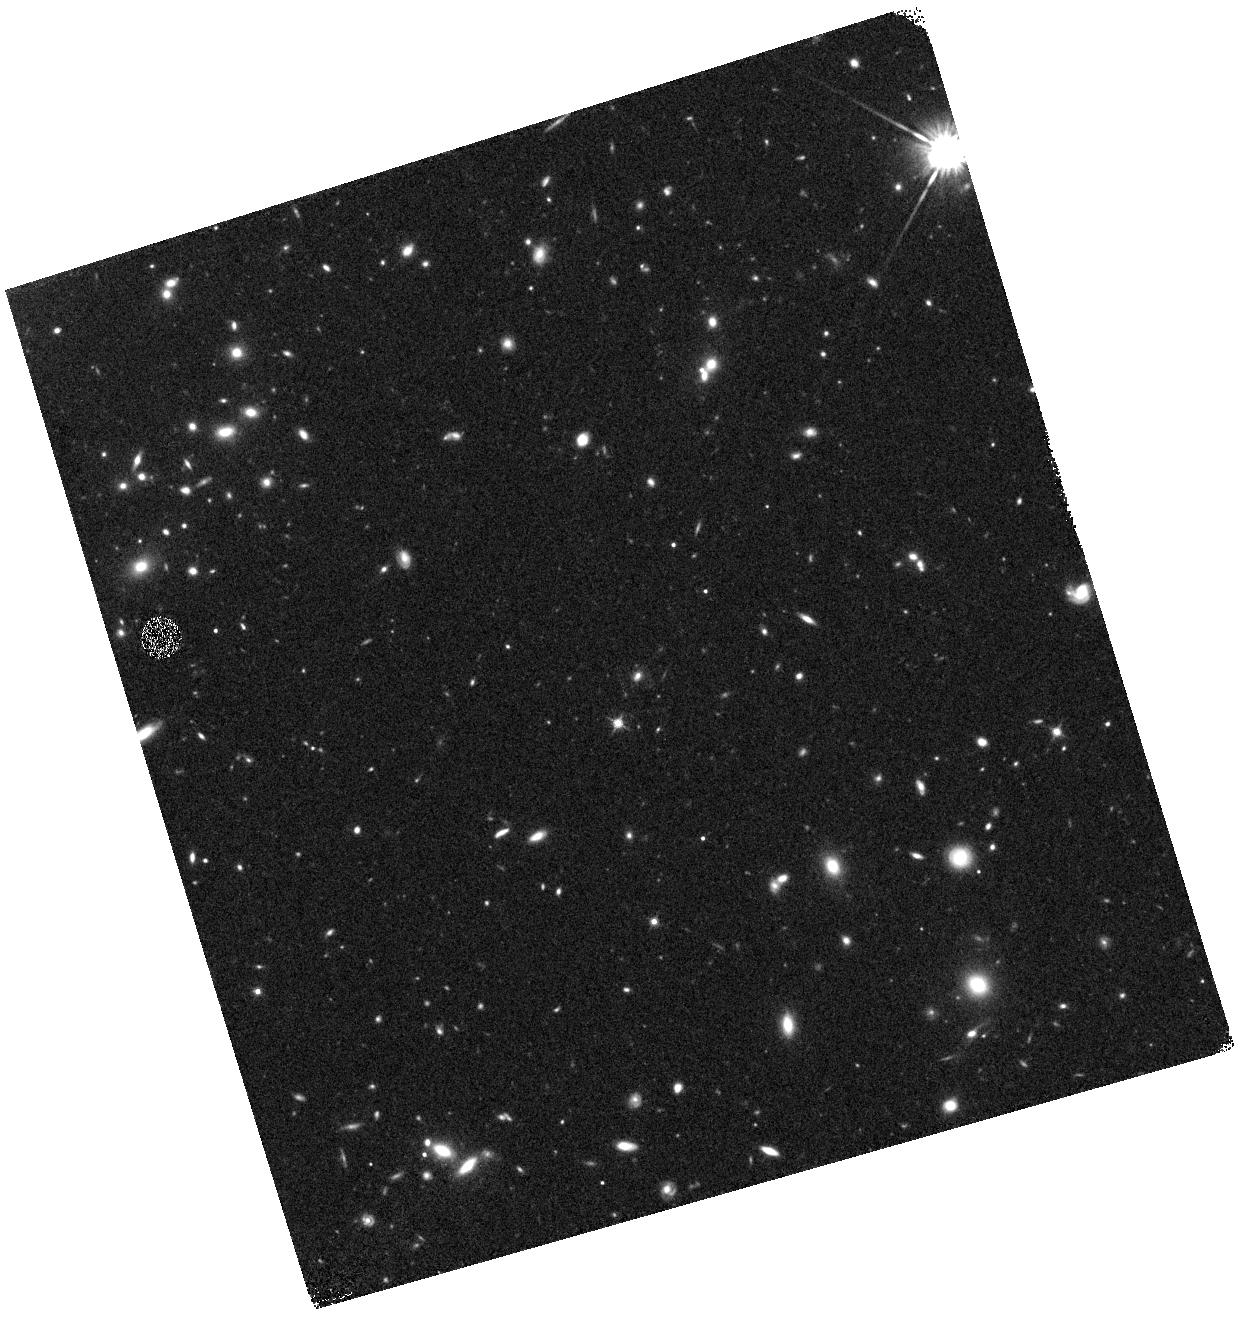
Target: GOODSN-ORI090-VAC
Instrument: WFC3/IR
Filter: F125W
Exposure: 19 min
Observation ID: hst_12445_ac_wfc3_ir_f125w_ibtmac

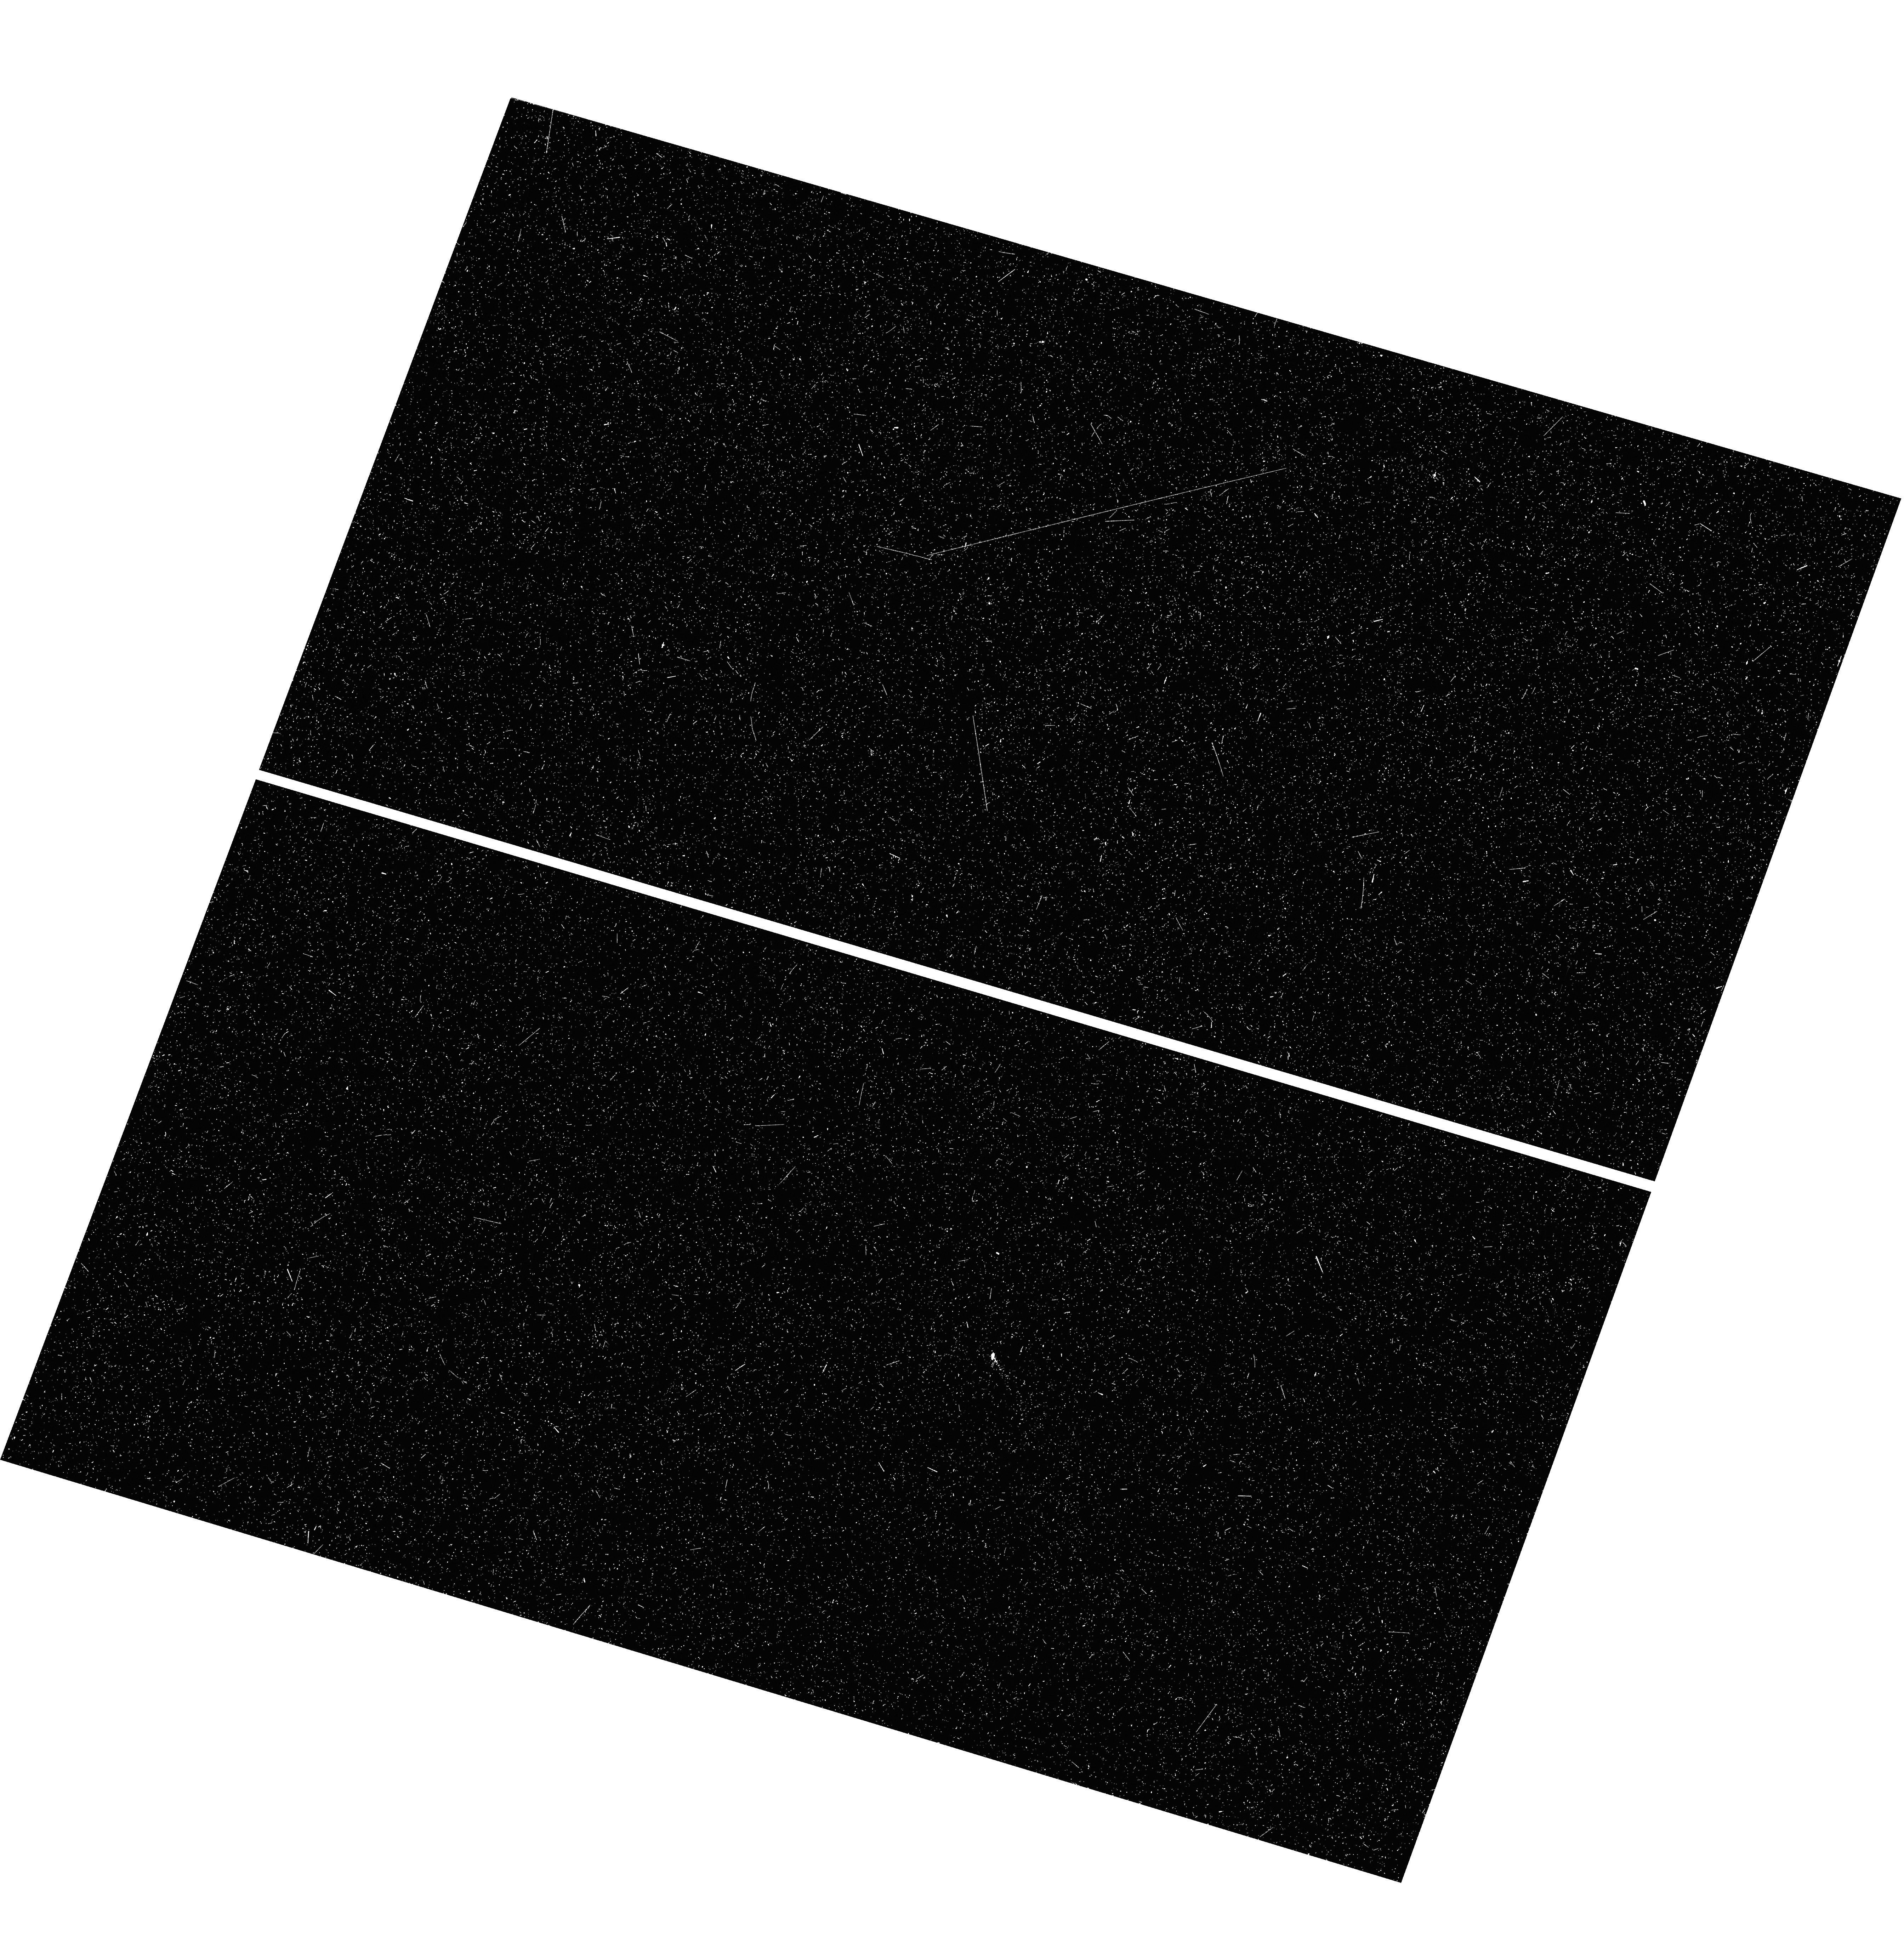
Target: GOODSN-ORI119-V9H
Instrument: WFC3/UVIS
Filter: F275W
Exposure: 25 min
Observation ID: hst_12445_9h_wfc3_uvis_f275w_ibtm9h

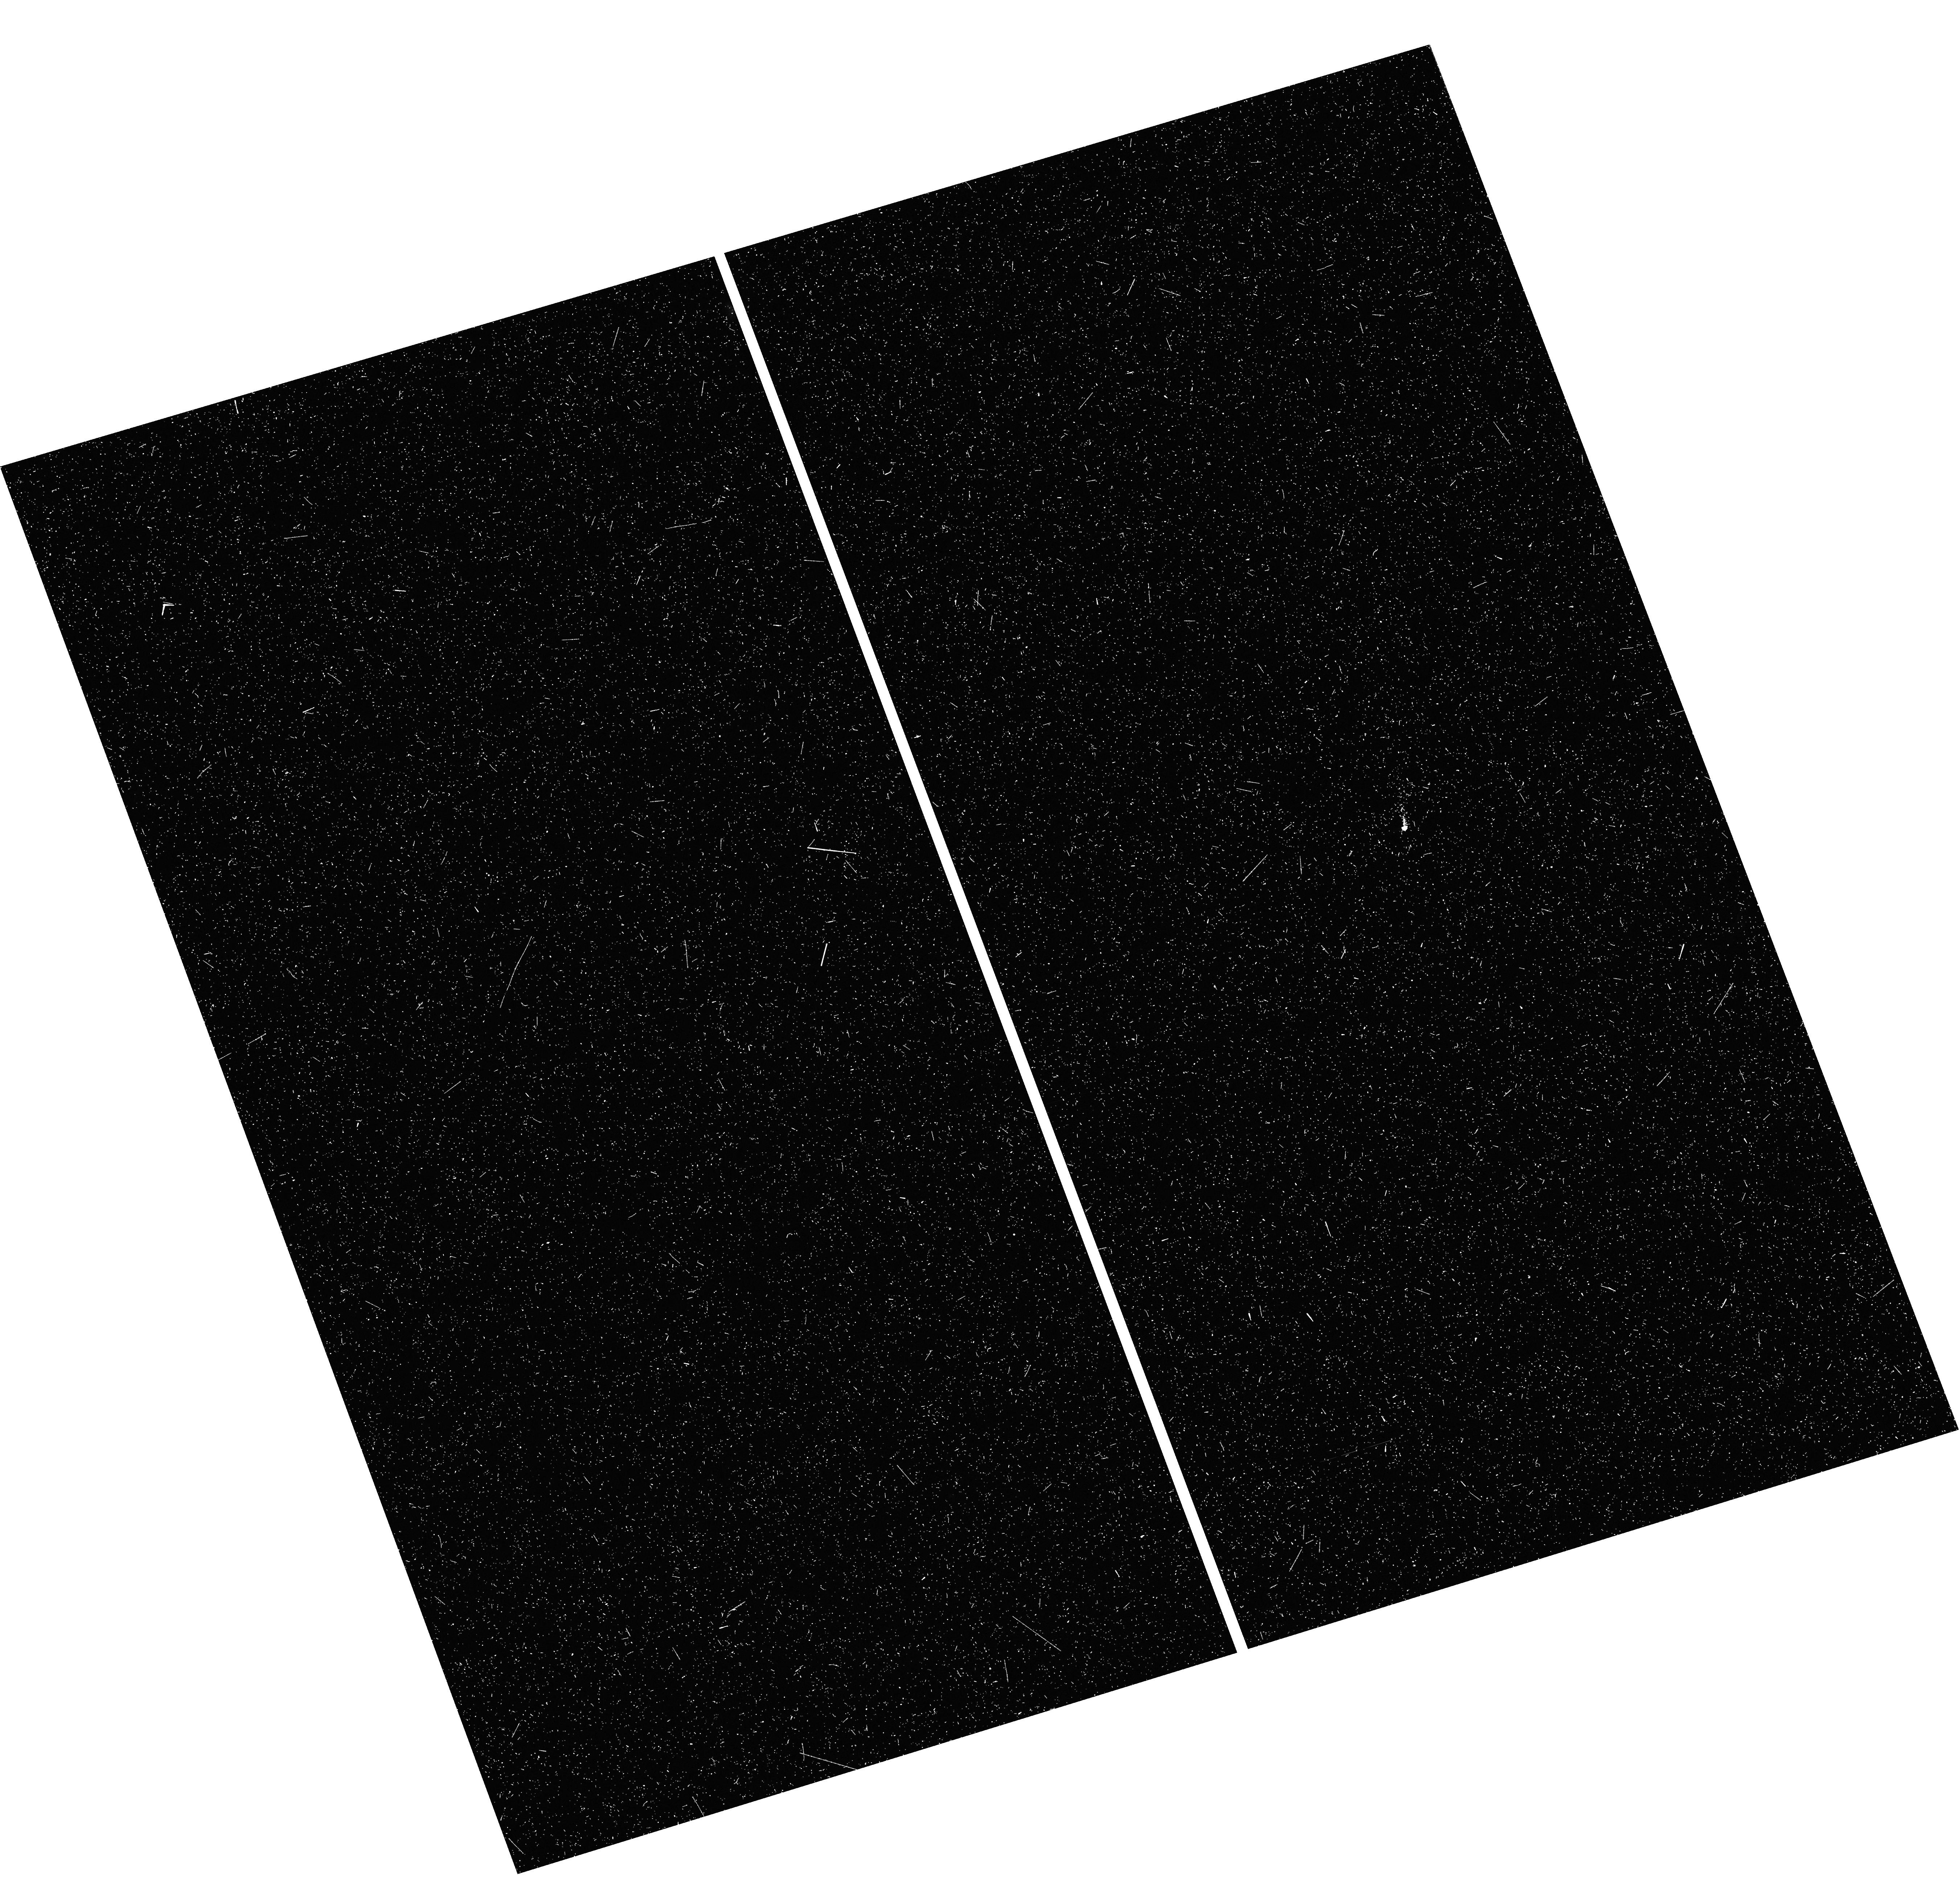
Target: GOODSN-ORI090-VAO
Instrument: WFC3/UVIS
Filter: F275W
Exposure: 25 min
Observation ID: hst_12445_ao_wfc3_uvis_f275w_ibtmao

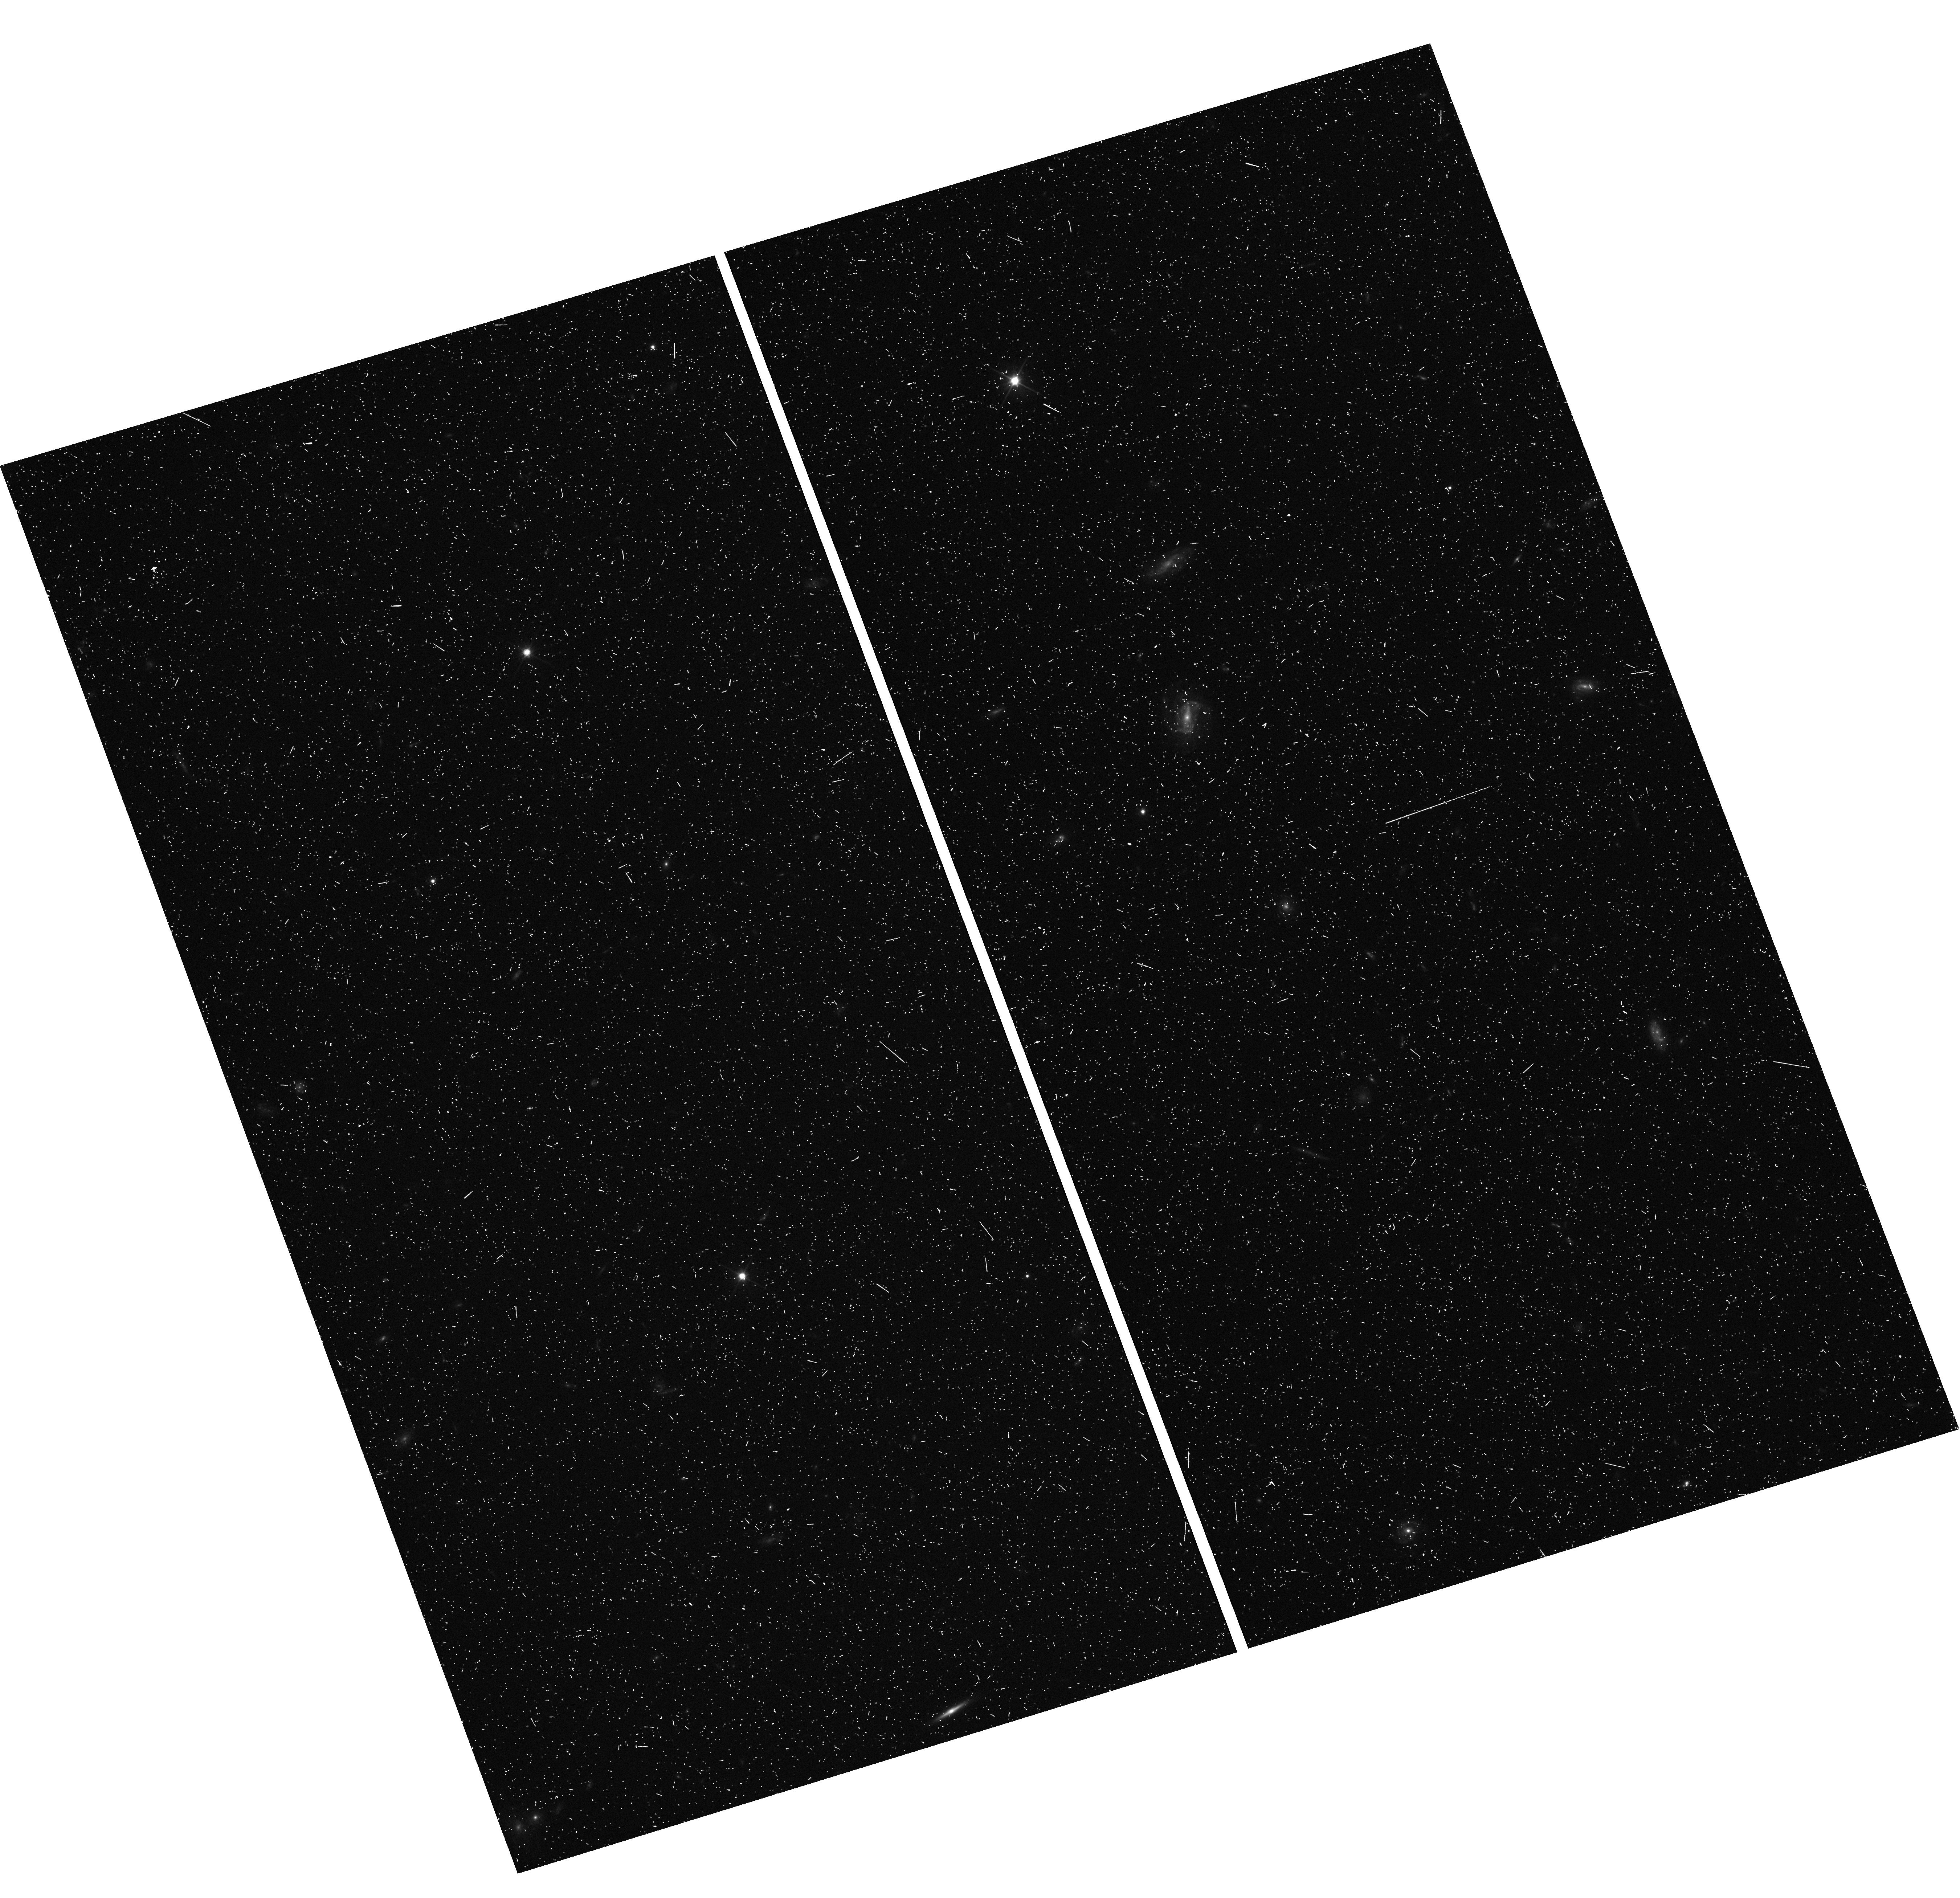
Target: GOODSN-ORI090-VAL
Instrument: WFC3/UVIS
Filter: F350LP
Exposure: 7 min
Observation ID: hst_12445_al_wfc3_uvis_f350lp_ibtmal

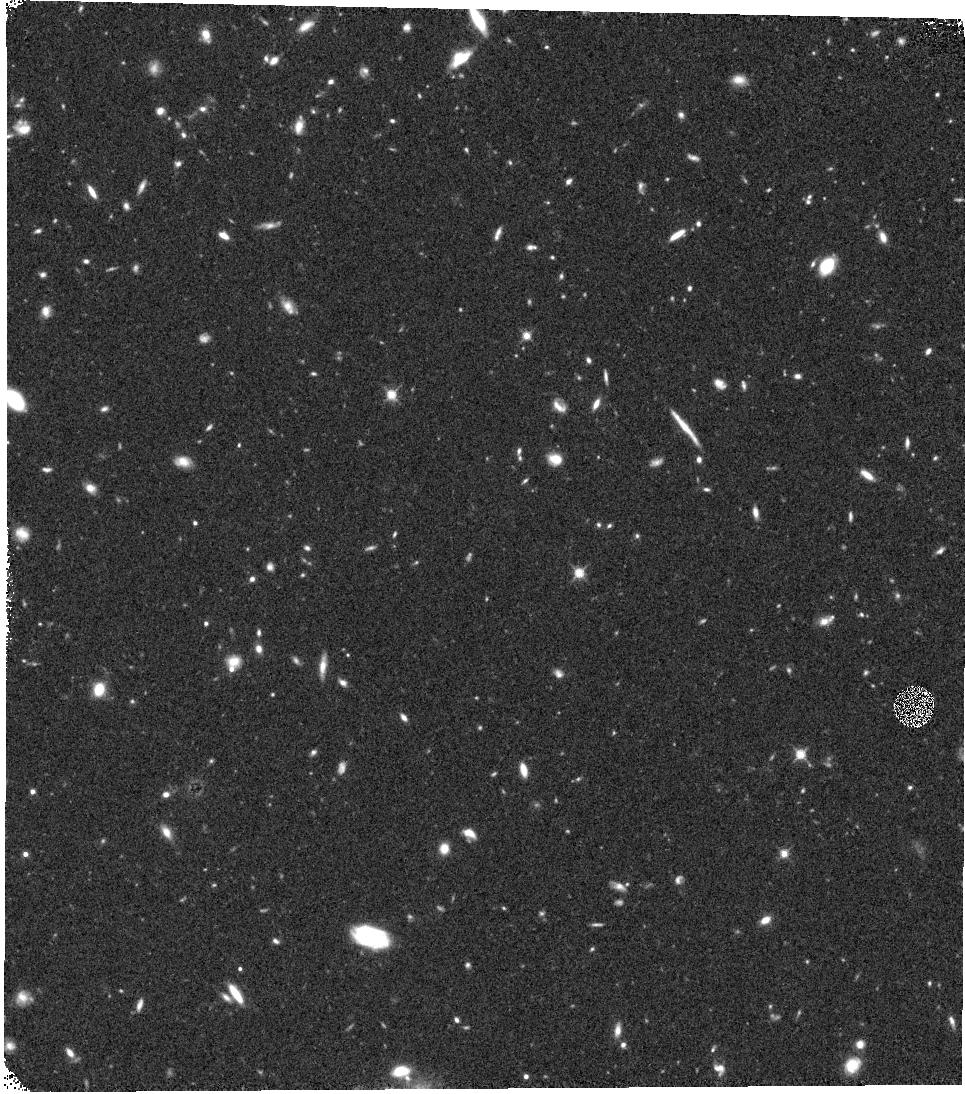
Target: GOODSN-ORI090-V7D
Instrument: WFC3/IR
Filter: F125W
Exposure: 19 min
Observation ID: hst_12445_7d_wfc3_ir_f125w_ibtm7d

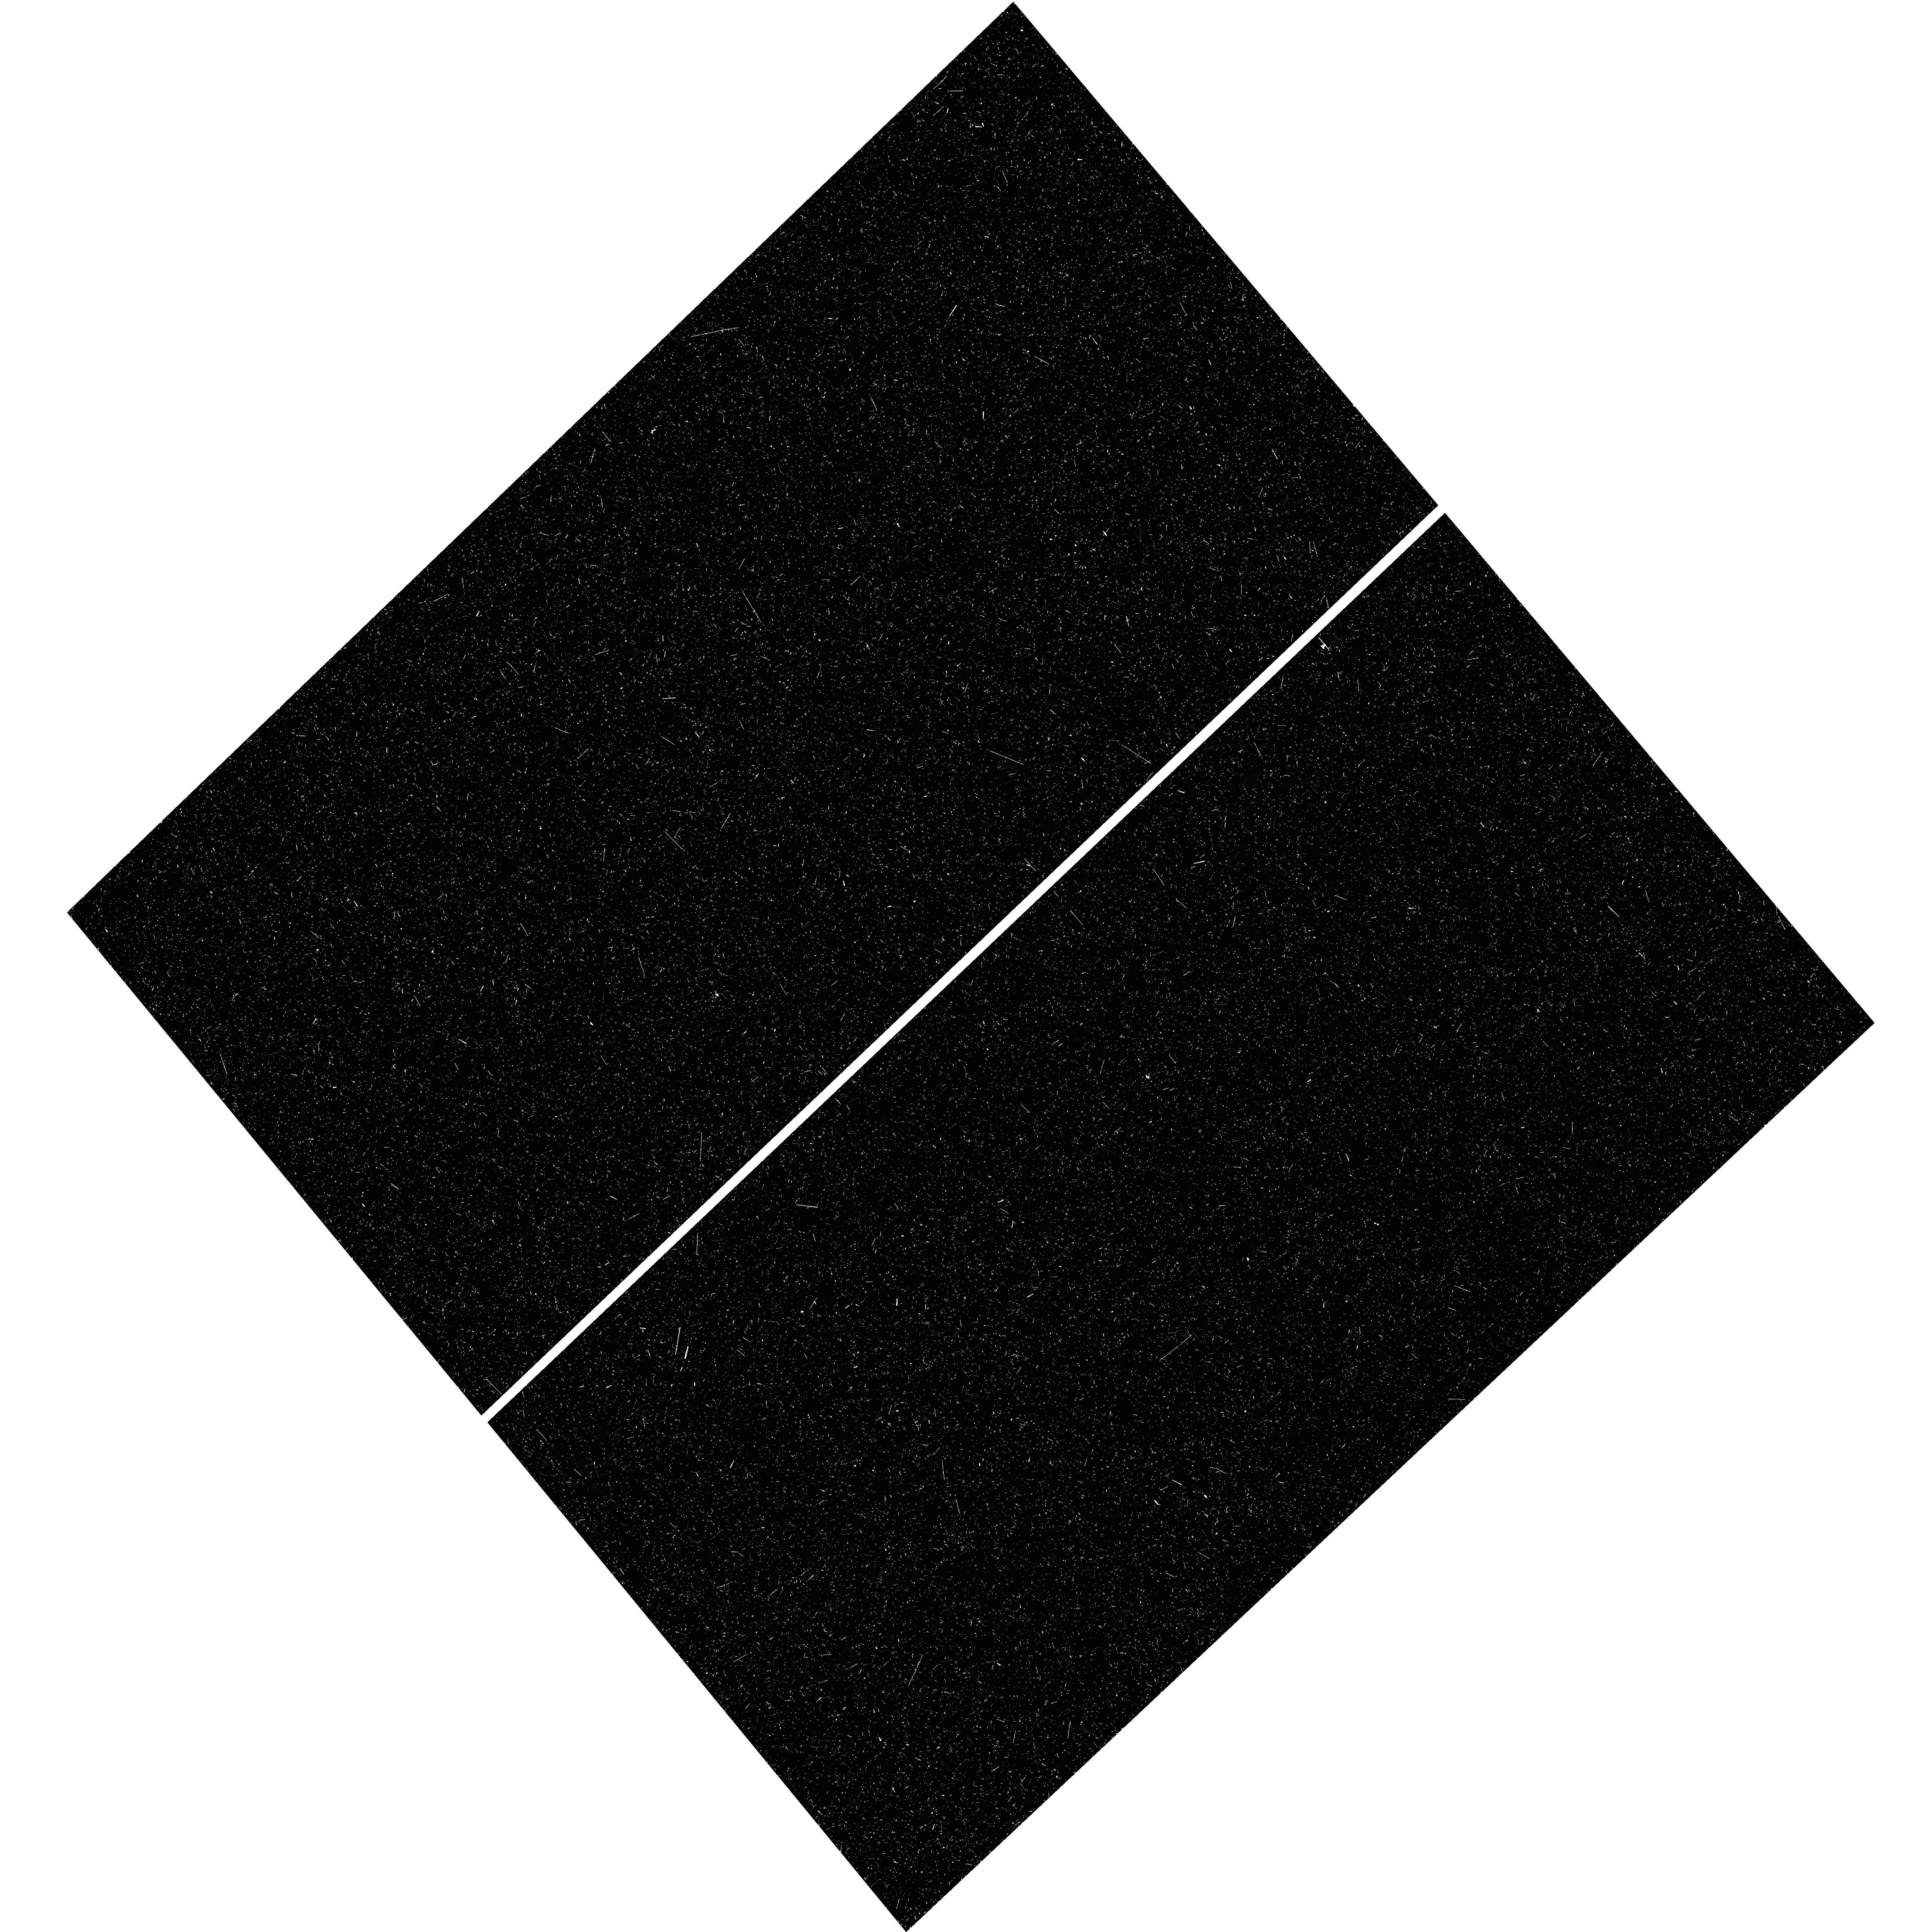
Target: GOODSN-ORI175-V8F
Instrument: WFC3/UVIS
Filter: F275W
Exposure: 25 min
Observation ID: hst_12445_8f_wfc3_uvis_f275w_ibtm8f

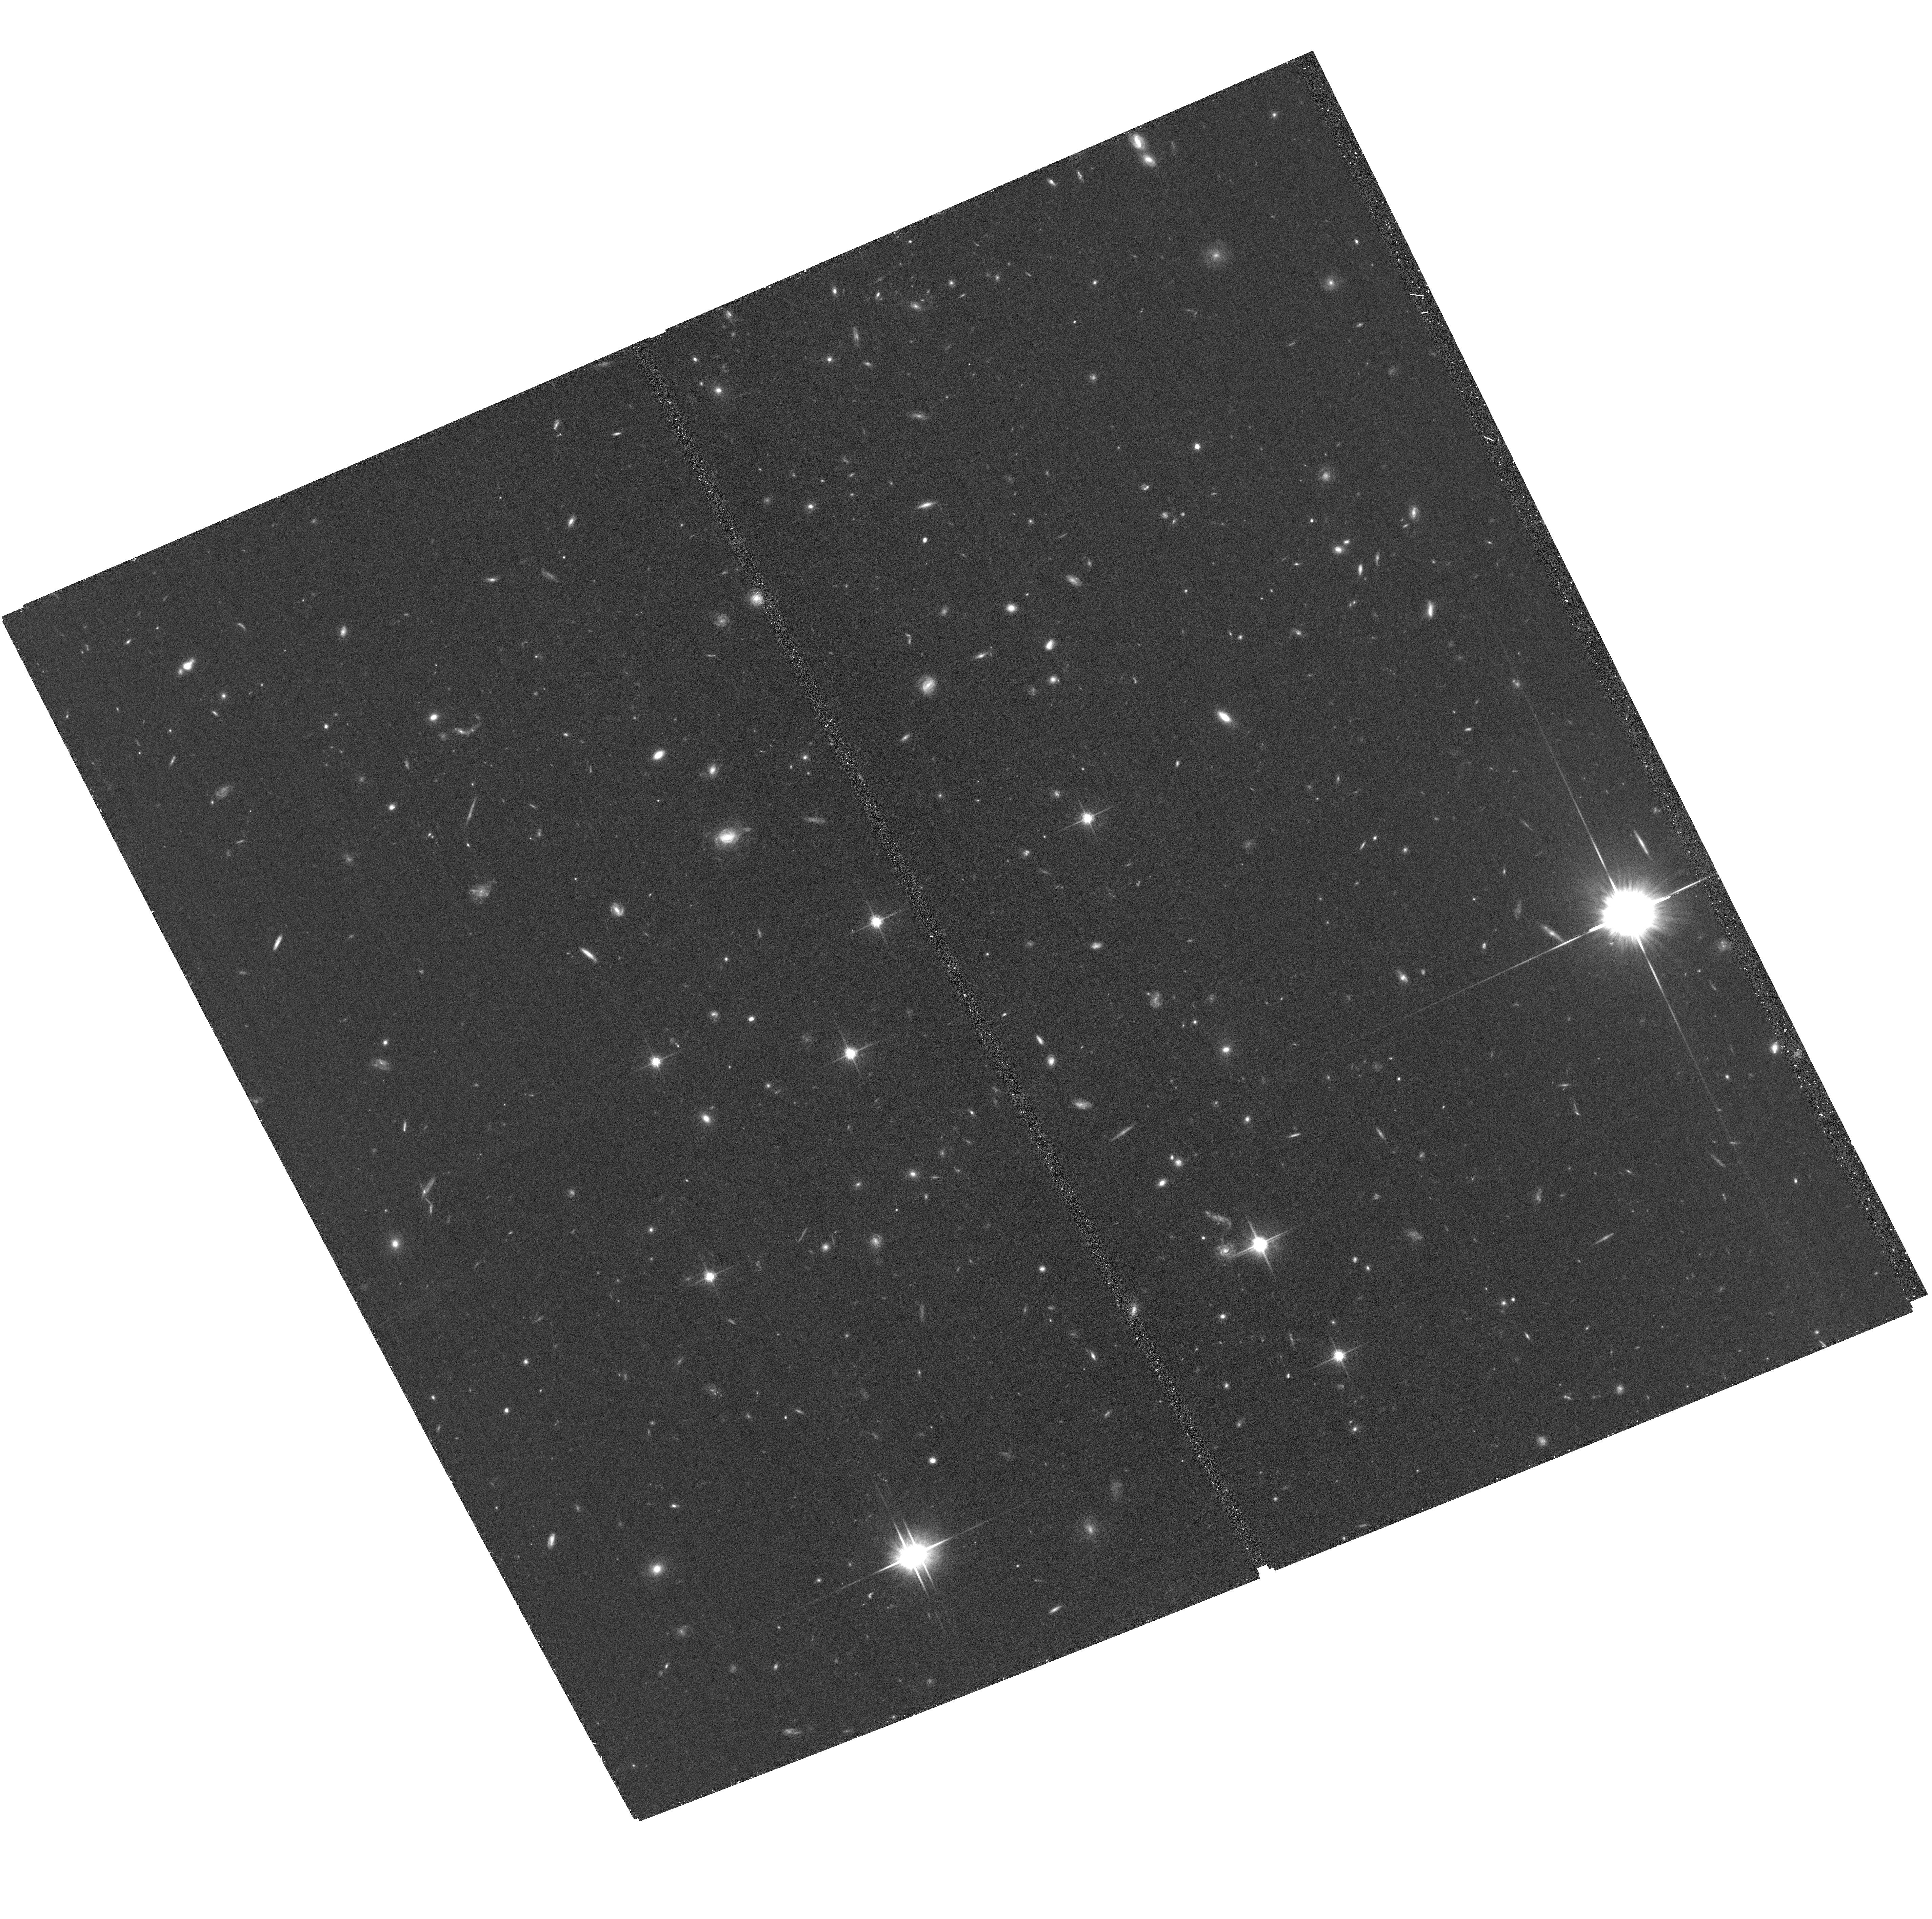
Target: field at RA 189.169°, Dec 62.352°
Instrument: ACS/WFC
Filter: F814W
Exposure: 37 min
Observation ID: hst_12445_9g_acs_wfc_f814w_jbtm9g

Cosmic Assembly Near-IR Deep Extragalactic Legacy Survey -- GOODS-North Field, Late Visits of SNe Search (PI: Faber, Sandra M.)

The Cosmic Assembly Near-IR Deep Extragalactic Legacy Survey (CANDELS) is designed to document the |*|rst third of galactic evolution from z = 8 to 1.5 via deep imaging of more than 250, 000 galaxies with WFC3/IR and ACS. It will also find the first Type Ia SNe beyond z > 1.5 and establish their accuracy as standard candles for cosmology. Five premier multi-wavelength sky regions selected from the Spitzer Extragalactic Deep Survey (SEDS) provide complementary IRAC imaging data down to 26.5 AB mag, a unique resource for stellar masses at all redshifts. The use of |*|ve widely separated |*|elds mitigates cosmic variance and yields statistically robust and complete samples of galaxies down to 10^9 solar masses out to z ~ 8. The program merges two originally separate MCT proposals. The Faber program incorporates a |*|Wide|*| imaging survey in three separate fields to ~2 orbit depth over ~0.2 sq. degrees, plus a |*|Deep|*| imaging survey to ~12 orbit depth in the two GOODS regions over ~0.04 sq. degrees. When combined with ultra-deep imaging from the Hubble Ultradeep Field program (GO 11563), the result is a three-tiered strategy that ef|*|ciently samples both bright/rare and faint/common extragalactic objects. The Ferguson program adds an extensive high-redshift Type Ia SNe search, plus ultraviolet "daytime" UVIS exposures in GOODS-N to exploit the CVZ opportunity in that field. This program, GO 12060, is part of the GOODS-S Deep survey. Special Deep science highlights include: * Detection and counts of early galaxies to z ~ 7-8 as revealed by red-sensitive WFC3-IR images beyond the Lya break - Measurement of the luminosity function of infant galaxies down to 10^9 solar masses out to z = 7-8 - Measurement of the faint-end LF slope to assess the contribution of faint galaxies to cosmic reionization * The physics of early star formation - Propertes of the earliest star-forming regions -- sizes, star-formation rates, stellar masses and radiation densities, dust contents - In concert with Spitzer/IRAC data, measurement of the key relation between star-formation rate and stellar mass -- what set the rate of early star formation in galaxies? - When did star-formation begin to slow down? In what types of objects? Why? * Structural properties, stellar masses, and environments of the earliest identifiable non-QSO AGN as revealed by WFC3-IR * Structure of highly reddened, dust-obscured galaxies * Deep imaging of the outer envelopes of galaxies - Evidence for galaxy-galaxy interactions; counts of merging galaxies - Growth of the outer envelopes and evolution of structure of spheroidal galaxies * Search for Type Ia SNe to z ~ 2 exploiting the long-wavelength J and H sensitivity of WFC3-IR. The first comprehensive search for Type Ia's at these large distances and early epochs.